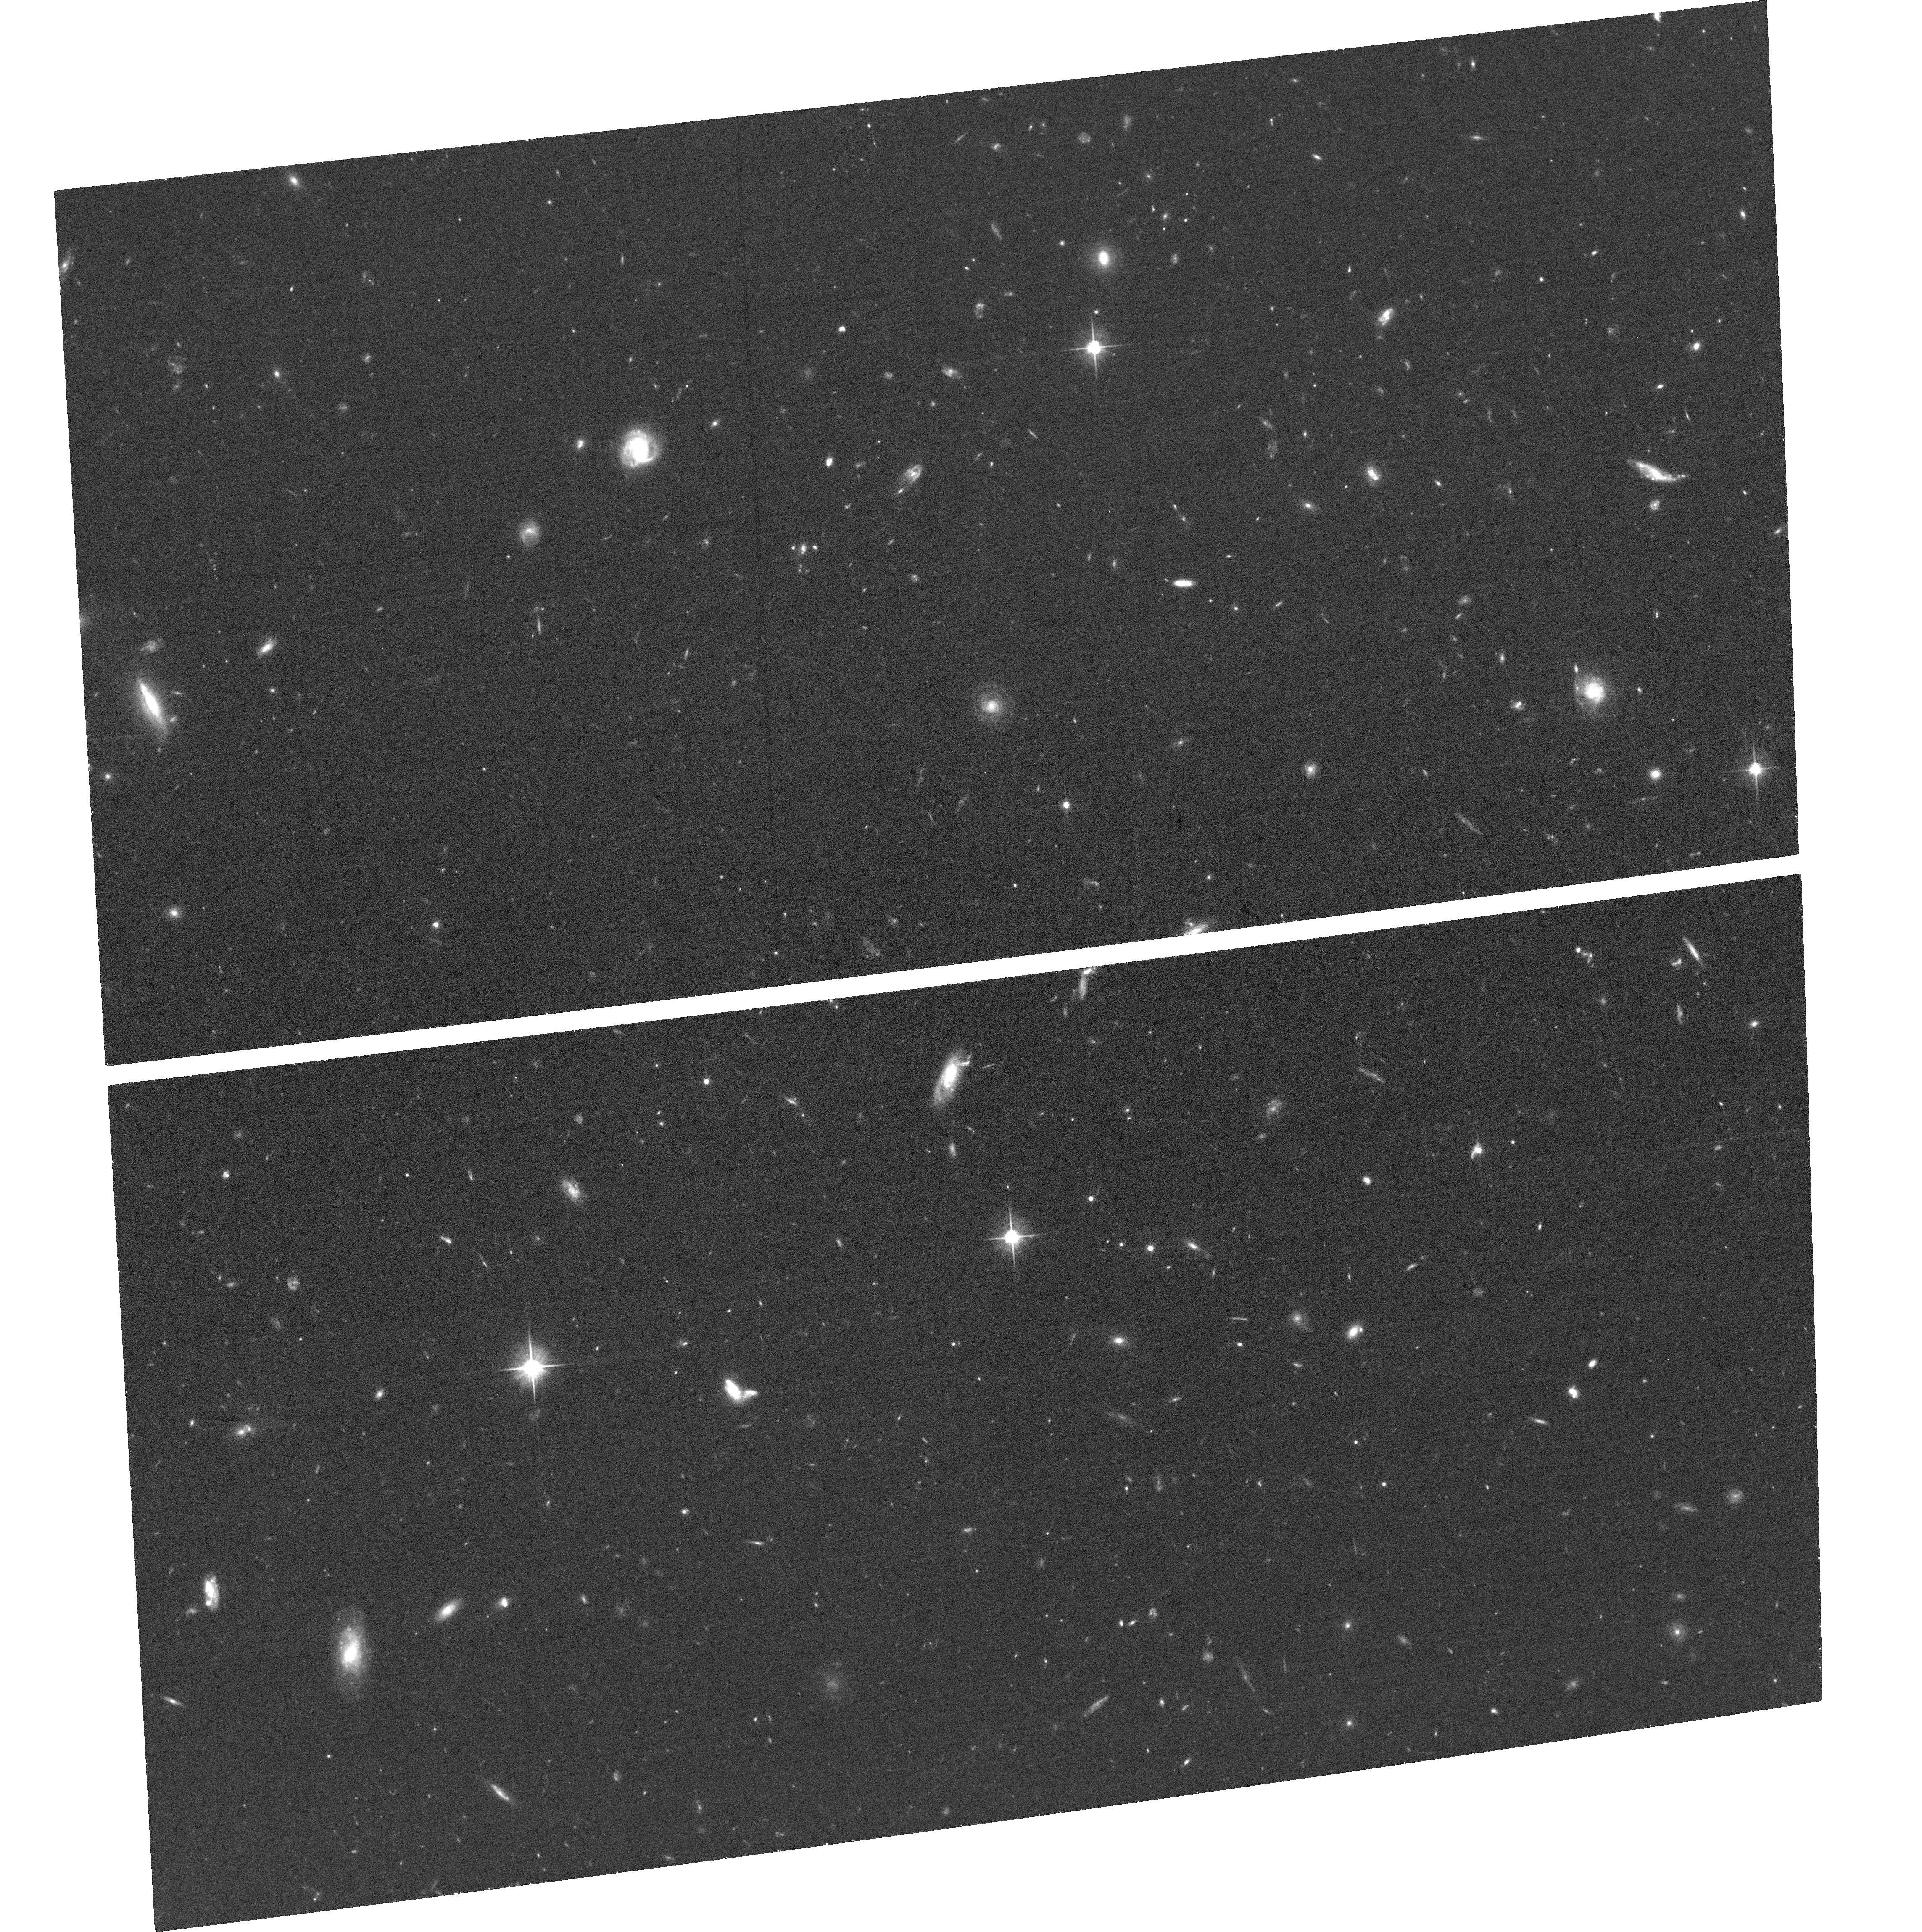
Target: GRB211211A. Instrument: ACS/WFC. Filter: F606W. Exposure: 33 min. Observation ID: hst_16923_01_acs_wfc_f606w_jetk01

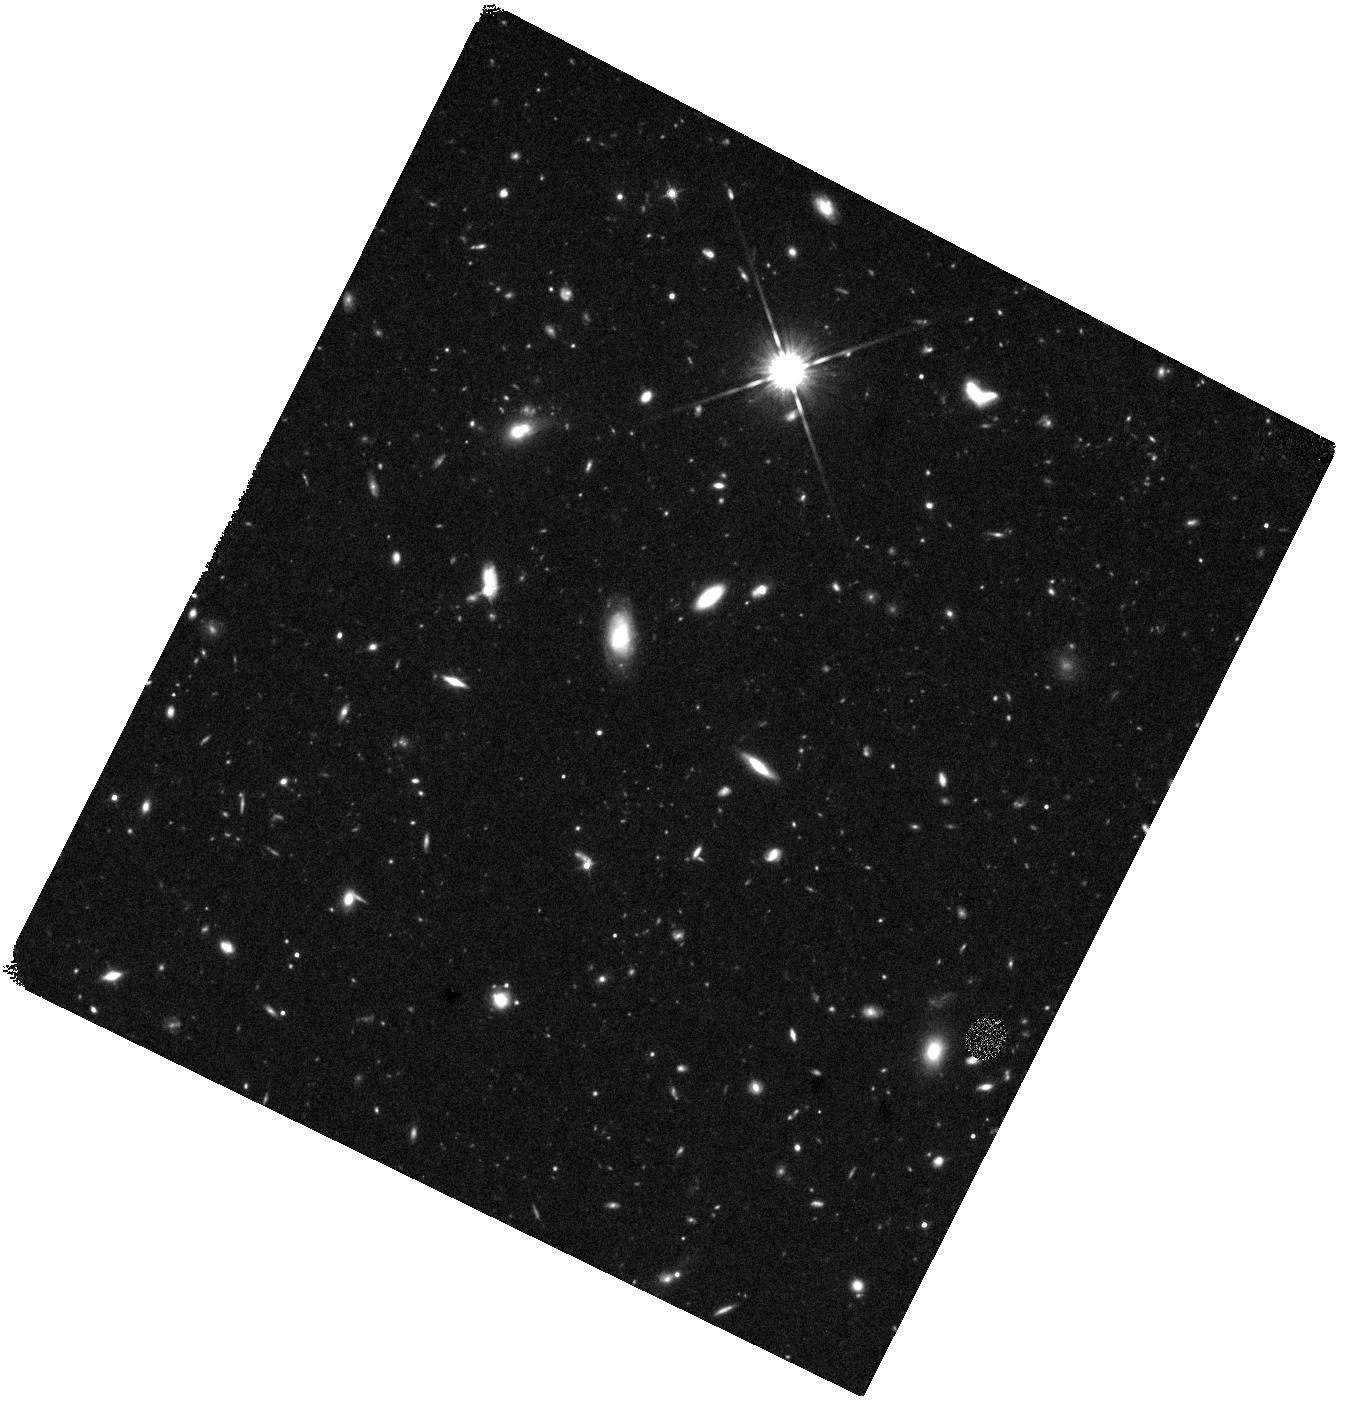
Target: GRB211211A. Instrument: WFC3/IR. Filter: F140W. Exposure: 40 min. Observation ID: hst_16923_02_wfc3_ir_f140w_ietk02

Solidifying the Origin of a Possible Kilonova at 350 Mpc (PI: Rastinejad, Jillian)

Neutron star mergers are confirmed sites of r-process nucleosynthesis, observationally identified by their kilonovae. In particular, the study of short gamma-ray bursts (SGRBs), which span z~0.1-2, are a promising avenue to uncover kilonovae. Monitoring the temporal and color evolution of SGRB-kilonovae provides quantifiable estimates of their ejecta masses and compositions, of interest to assessing the contribution of such mergers to the universe's heavy element budget. In particular, the identification of nearby (z<0.1) kilonovae provide great distinguishing power. Recently, GRB 211211A was discovered in likely association with a galaxy at 350 Mpc (z=0.076). At this distance, the detection and temporal behavior of an associated NIR transient is fully consistent with a kilonova. If the distance is confirmed, this would make GRB 211211A the most nearby such event beyond the multi-messenger GW170817. We propose 2 orbits of HST imaging to secure the nearby origin of GRB 211211A by placing constraints on an underlying, unseen galaxy. Current ground-based observations have reached their limits, and cannot rule out the full range of known host galaxy luminosities and redshifts. If an underlying galaxy is detected from a higher-redshift origin, the NIR transient would be equally exciting, outshining any known kilonova or supernova to date.